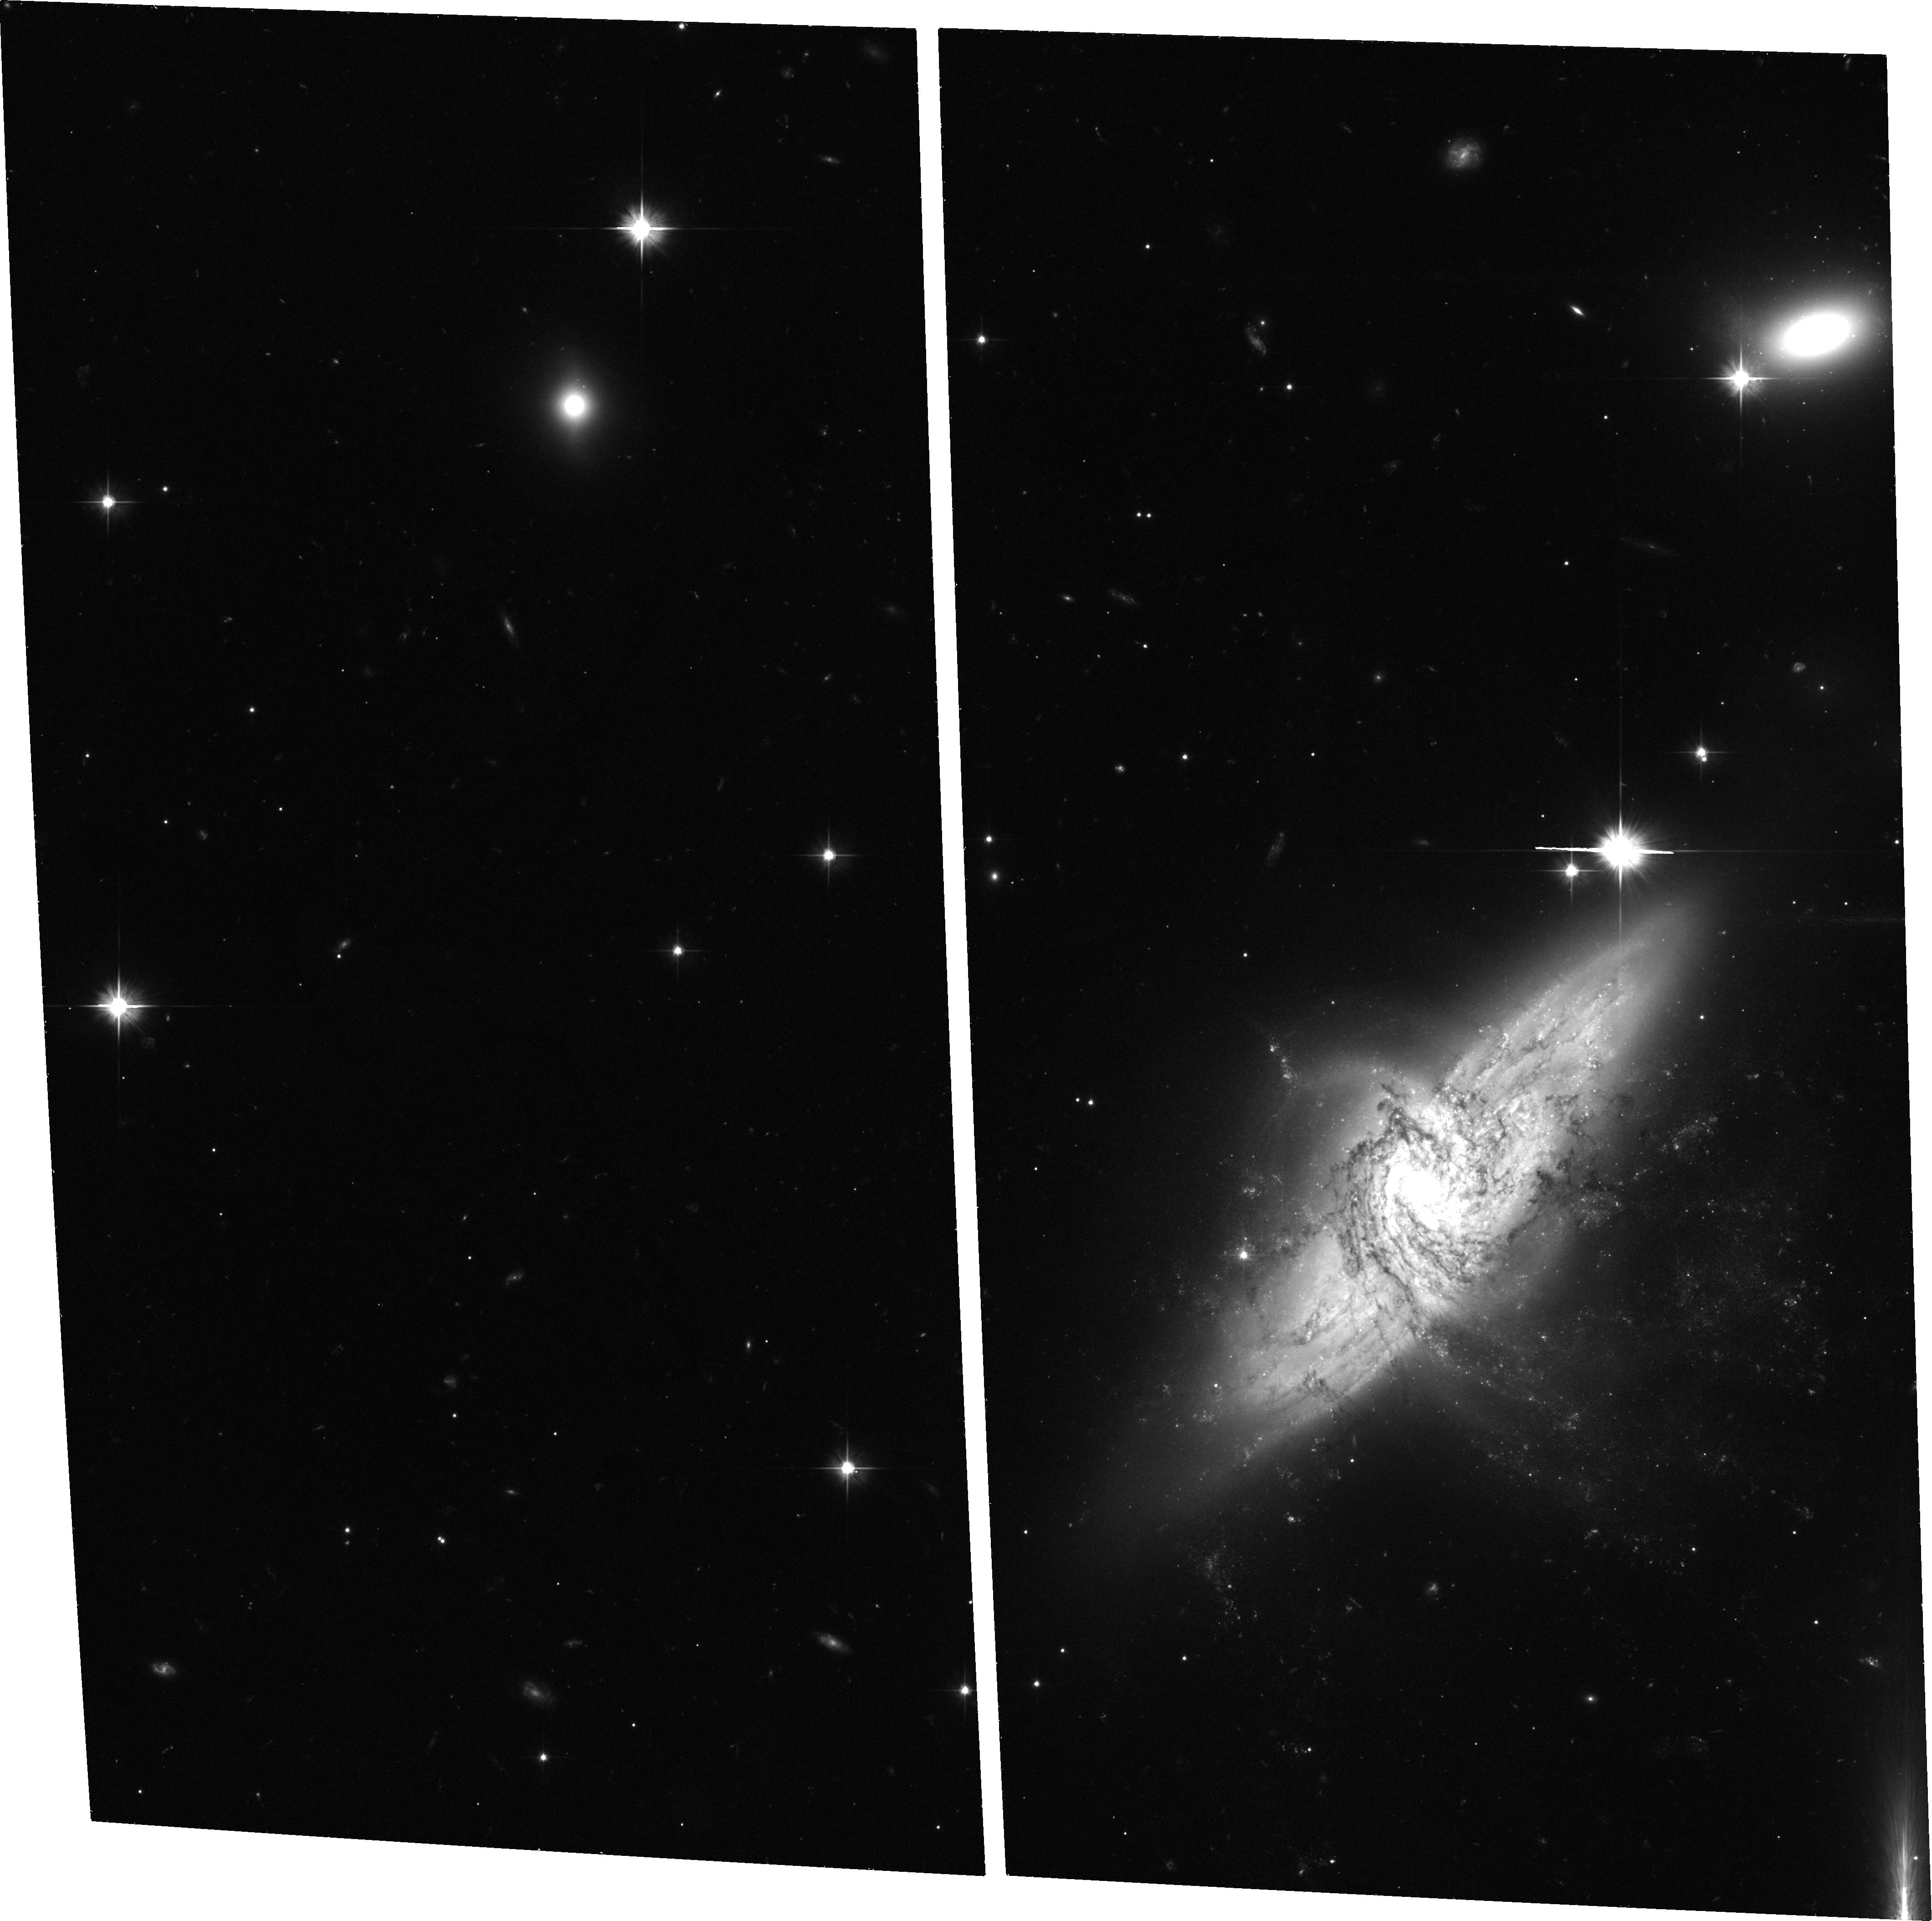
Target: NGC3314-UP
Instrument: ACS/WFC
Filter: F606W
Exposure: 36 min
Observation ID: hst_9445_13_acs_wfc_f606w_j6m913

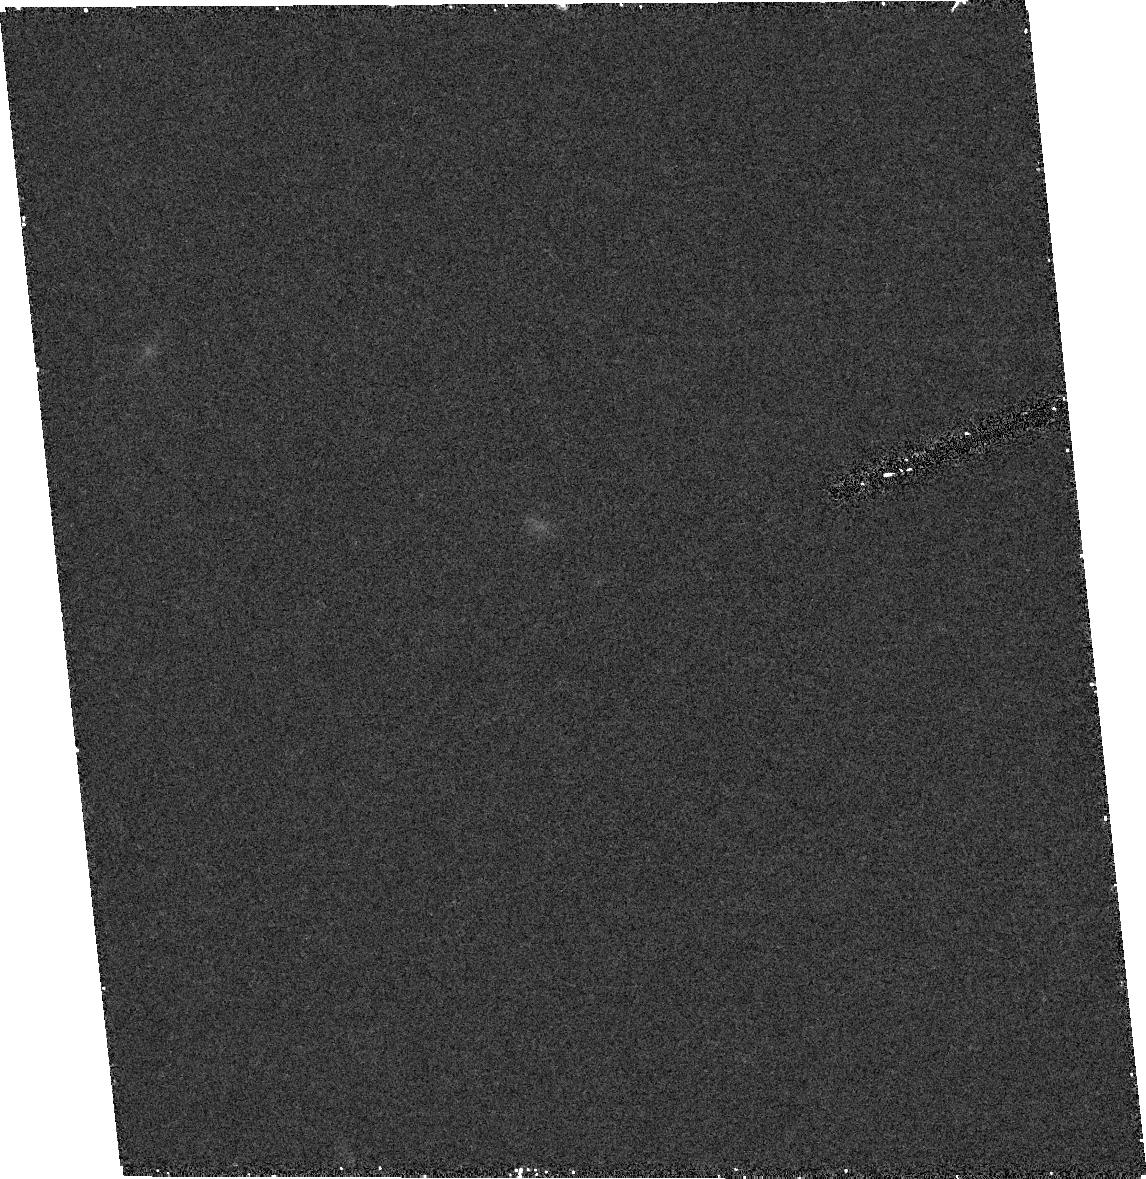
Target: field at RA 159.303°, Dec -27.678°
Instrument: ACS/HRC
Filter: F850LP
Exposure: 28 min
Observation ID: hst_9445_12_acs_hrc_f850lp_j6m912

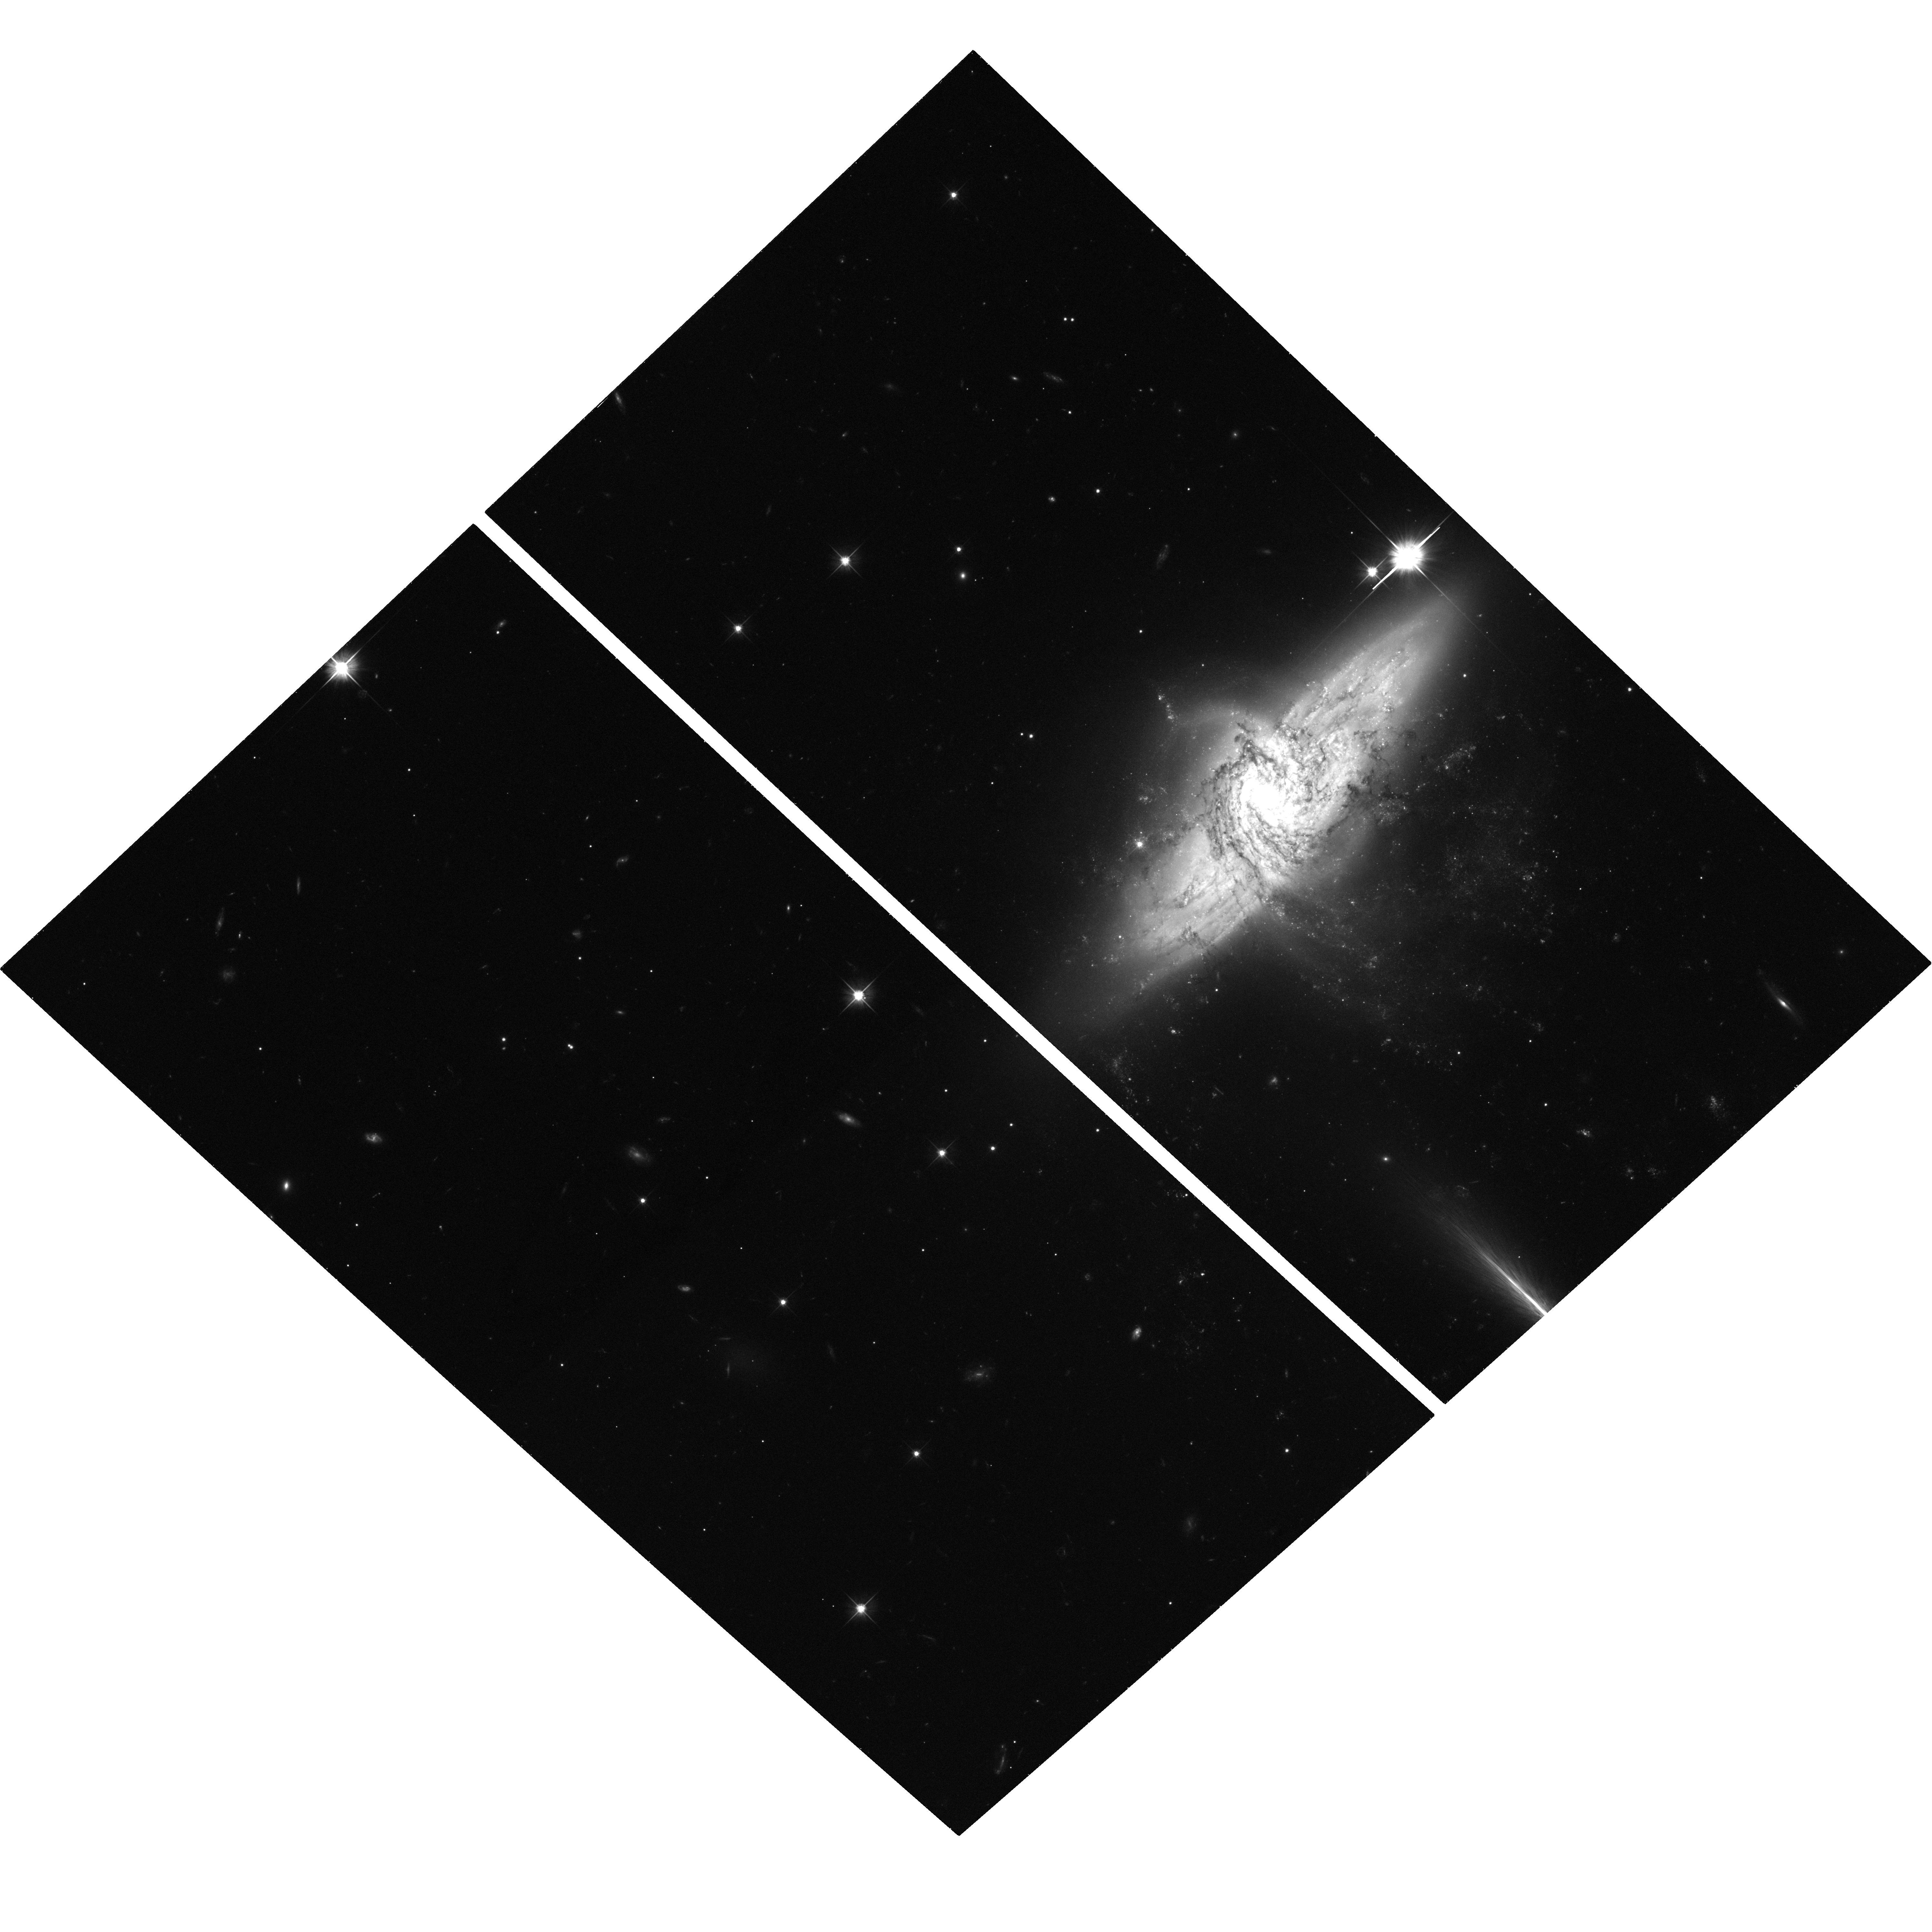
Target: NGC3314-UPLEFT
Instrument: ACS/WFC
Filter: F606W
Exposure: 36 min
Observation ID: hst_9445_03_acs_wfc_f606w_j6m903

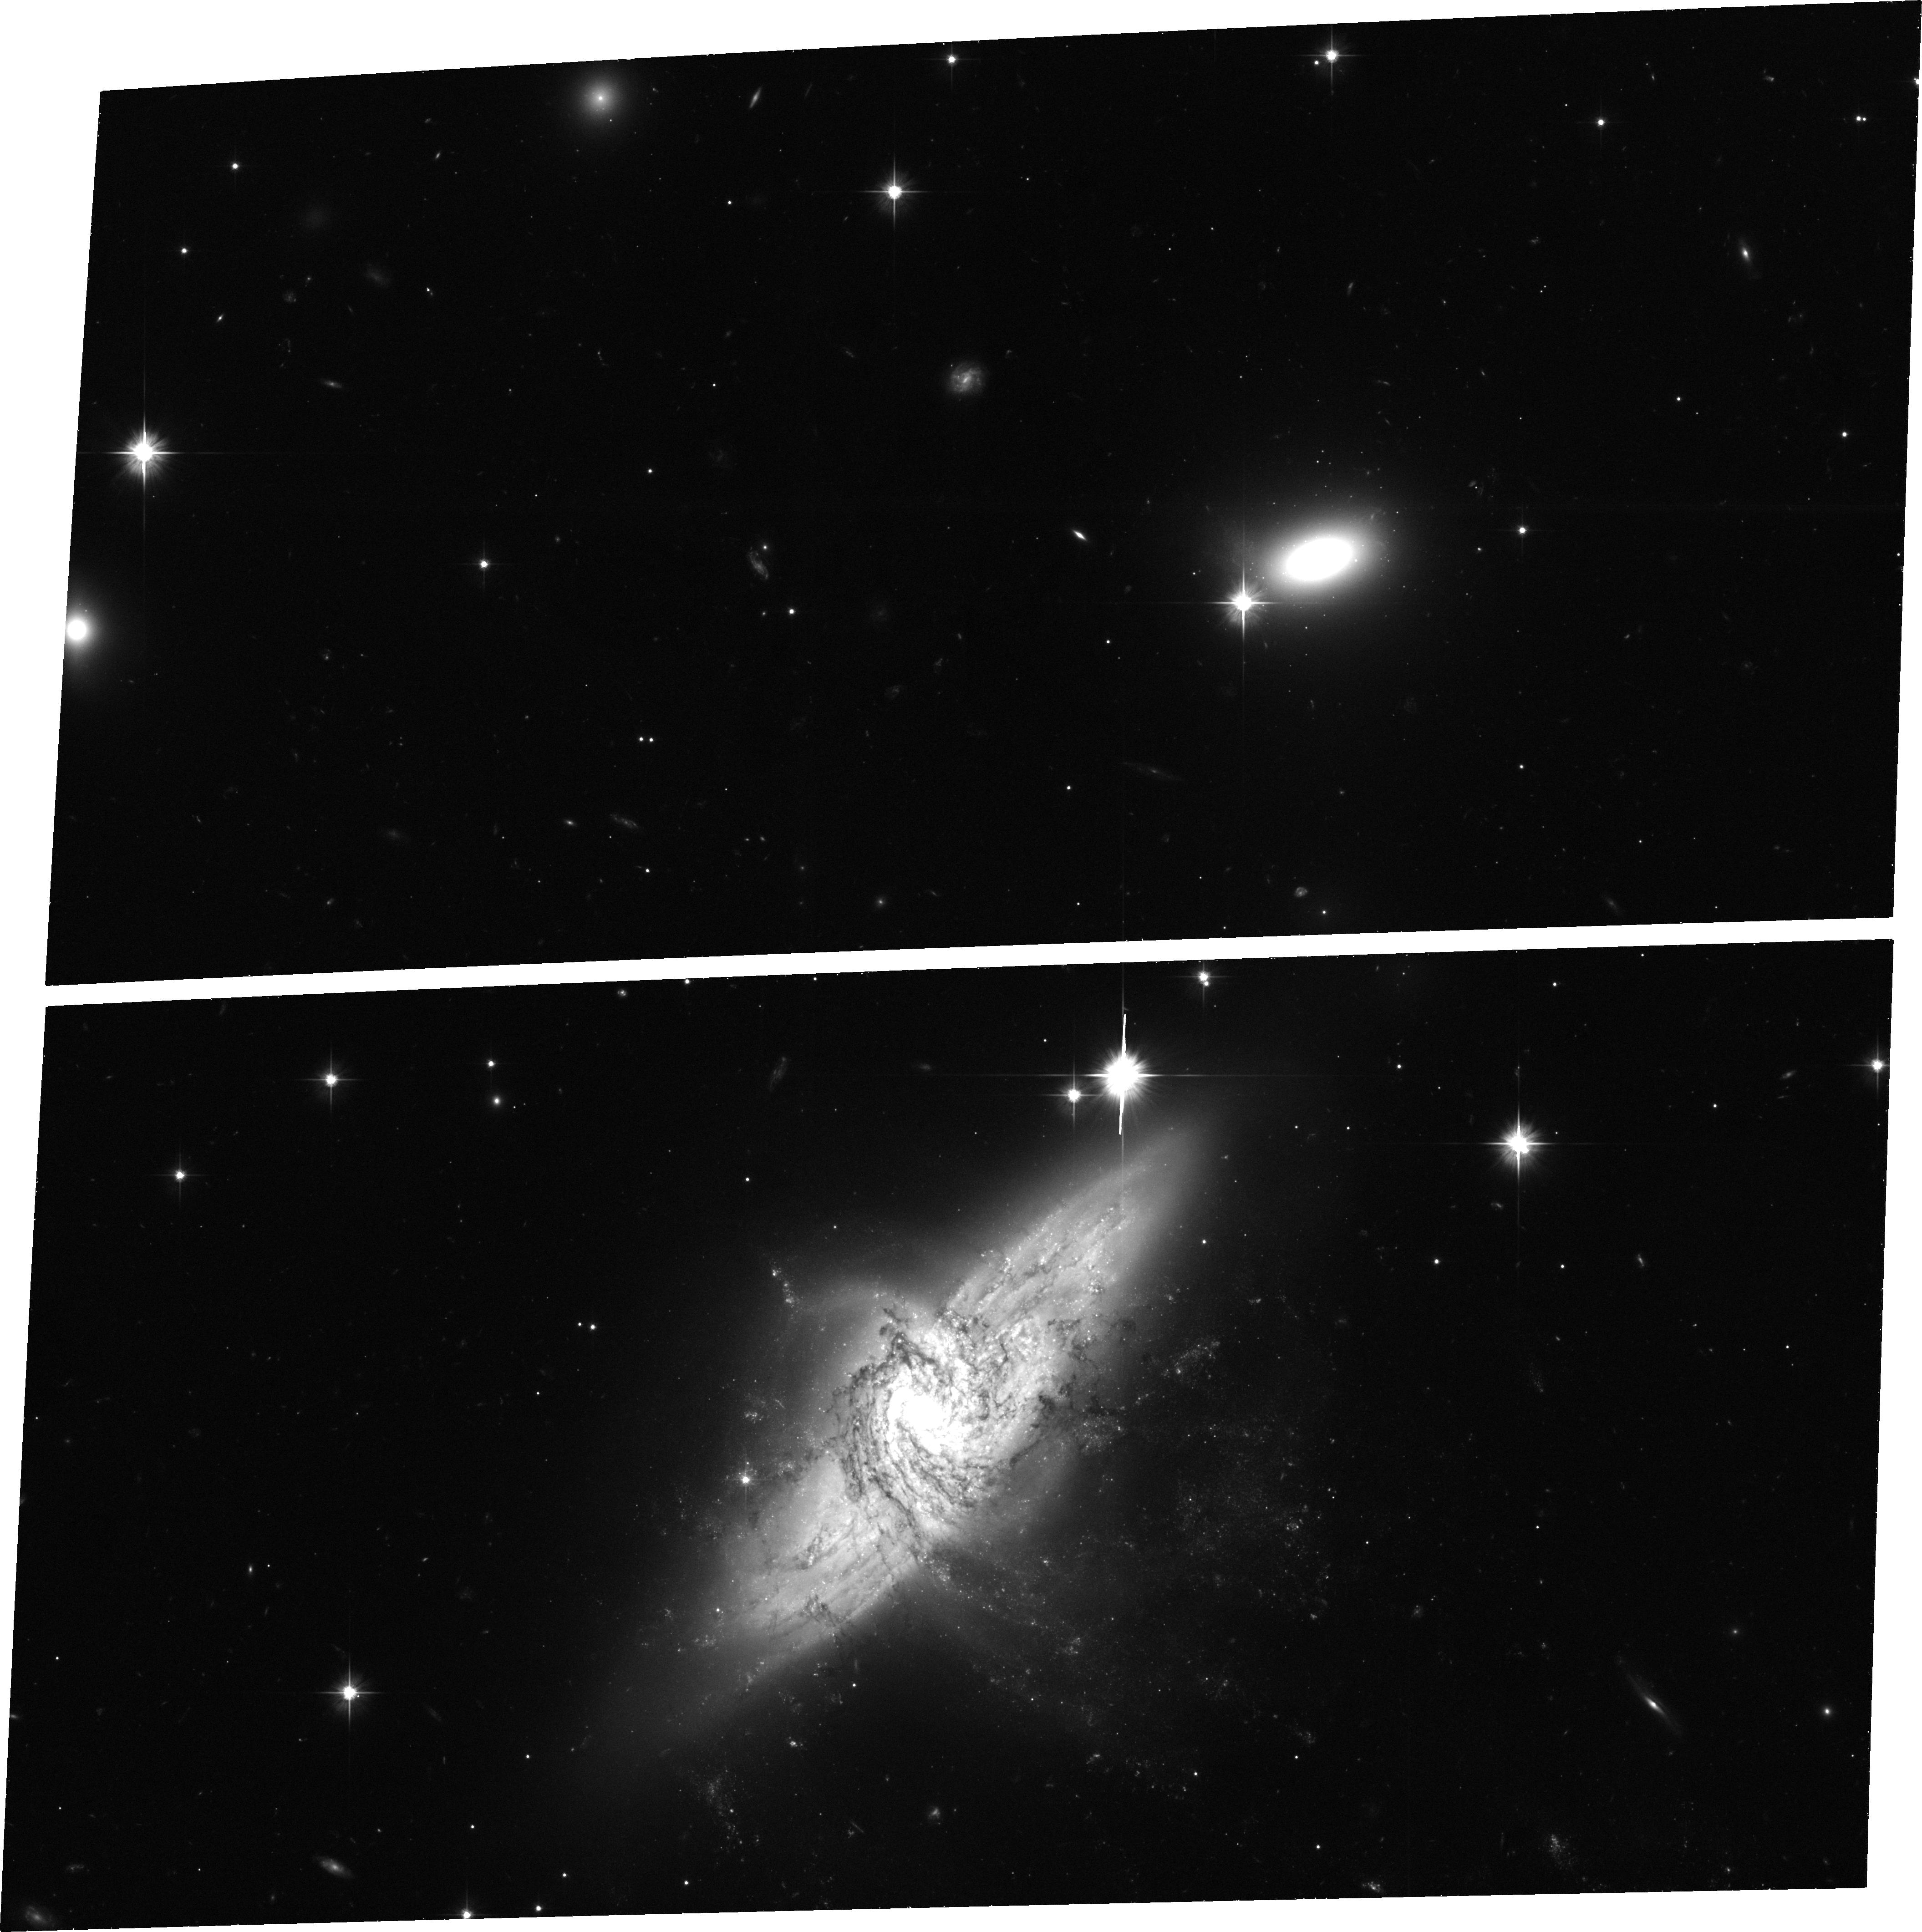
Target: NGC3314
Instrument: ACS/WFC
Filter: F606W
Exposure: 36 min
Observation ID: hst_9445_06_acs_wfc_f606w_j6m906

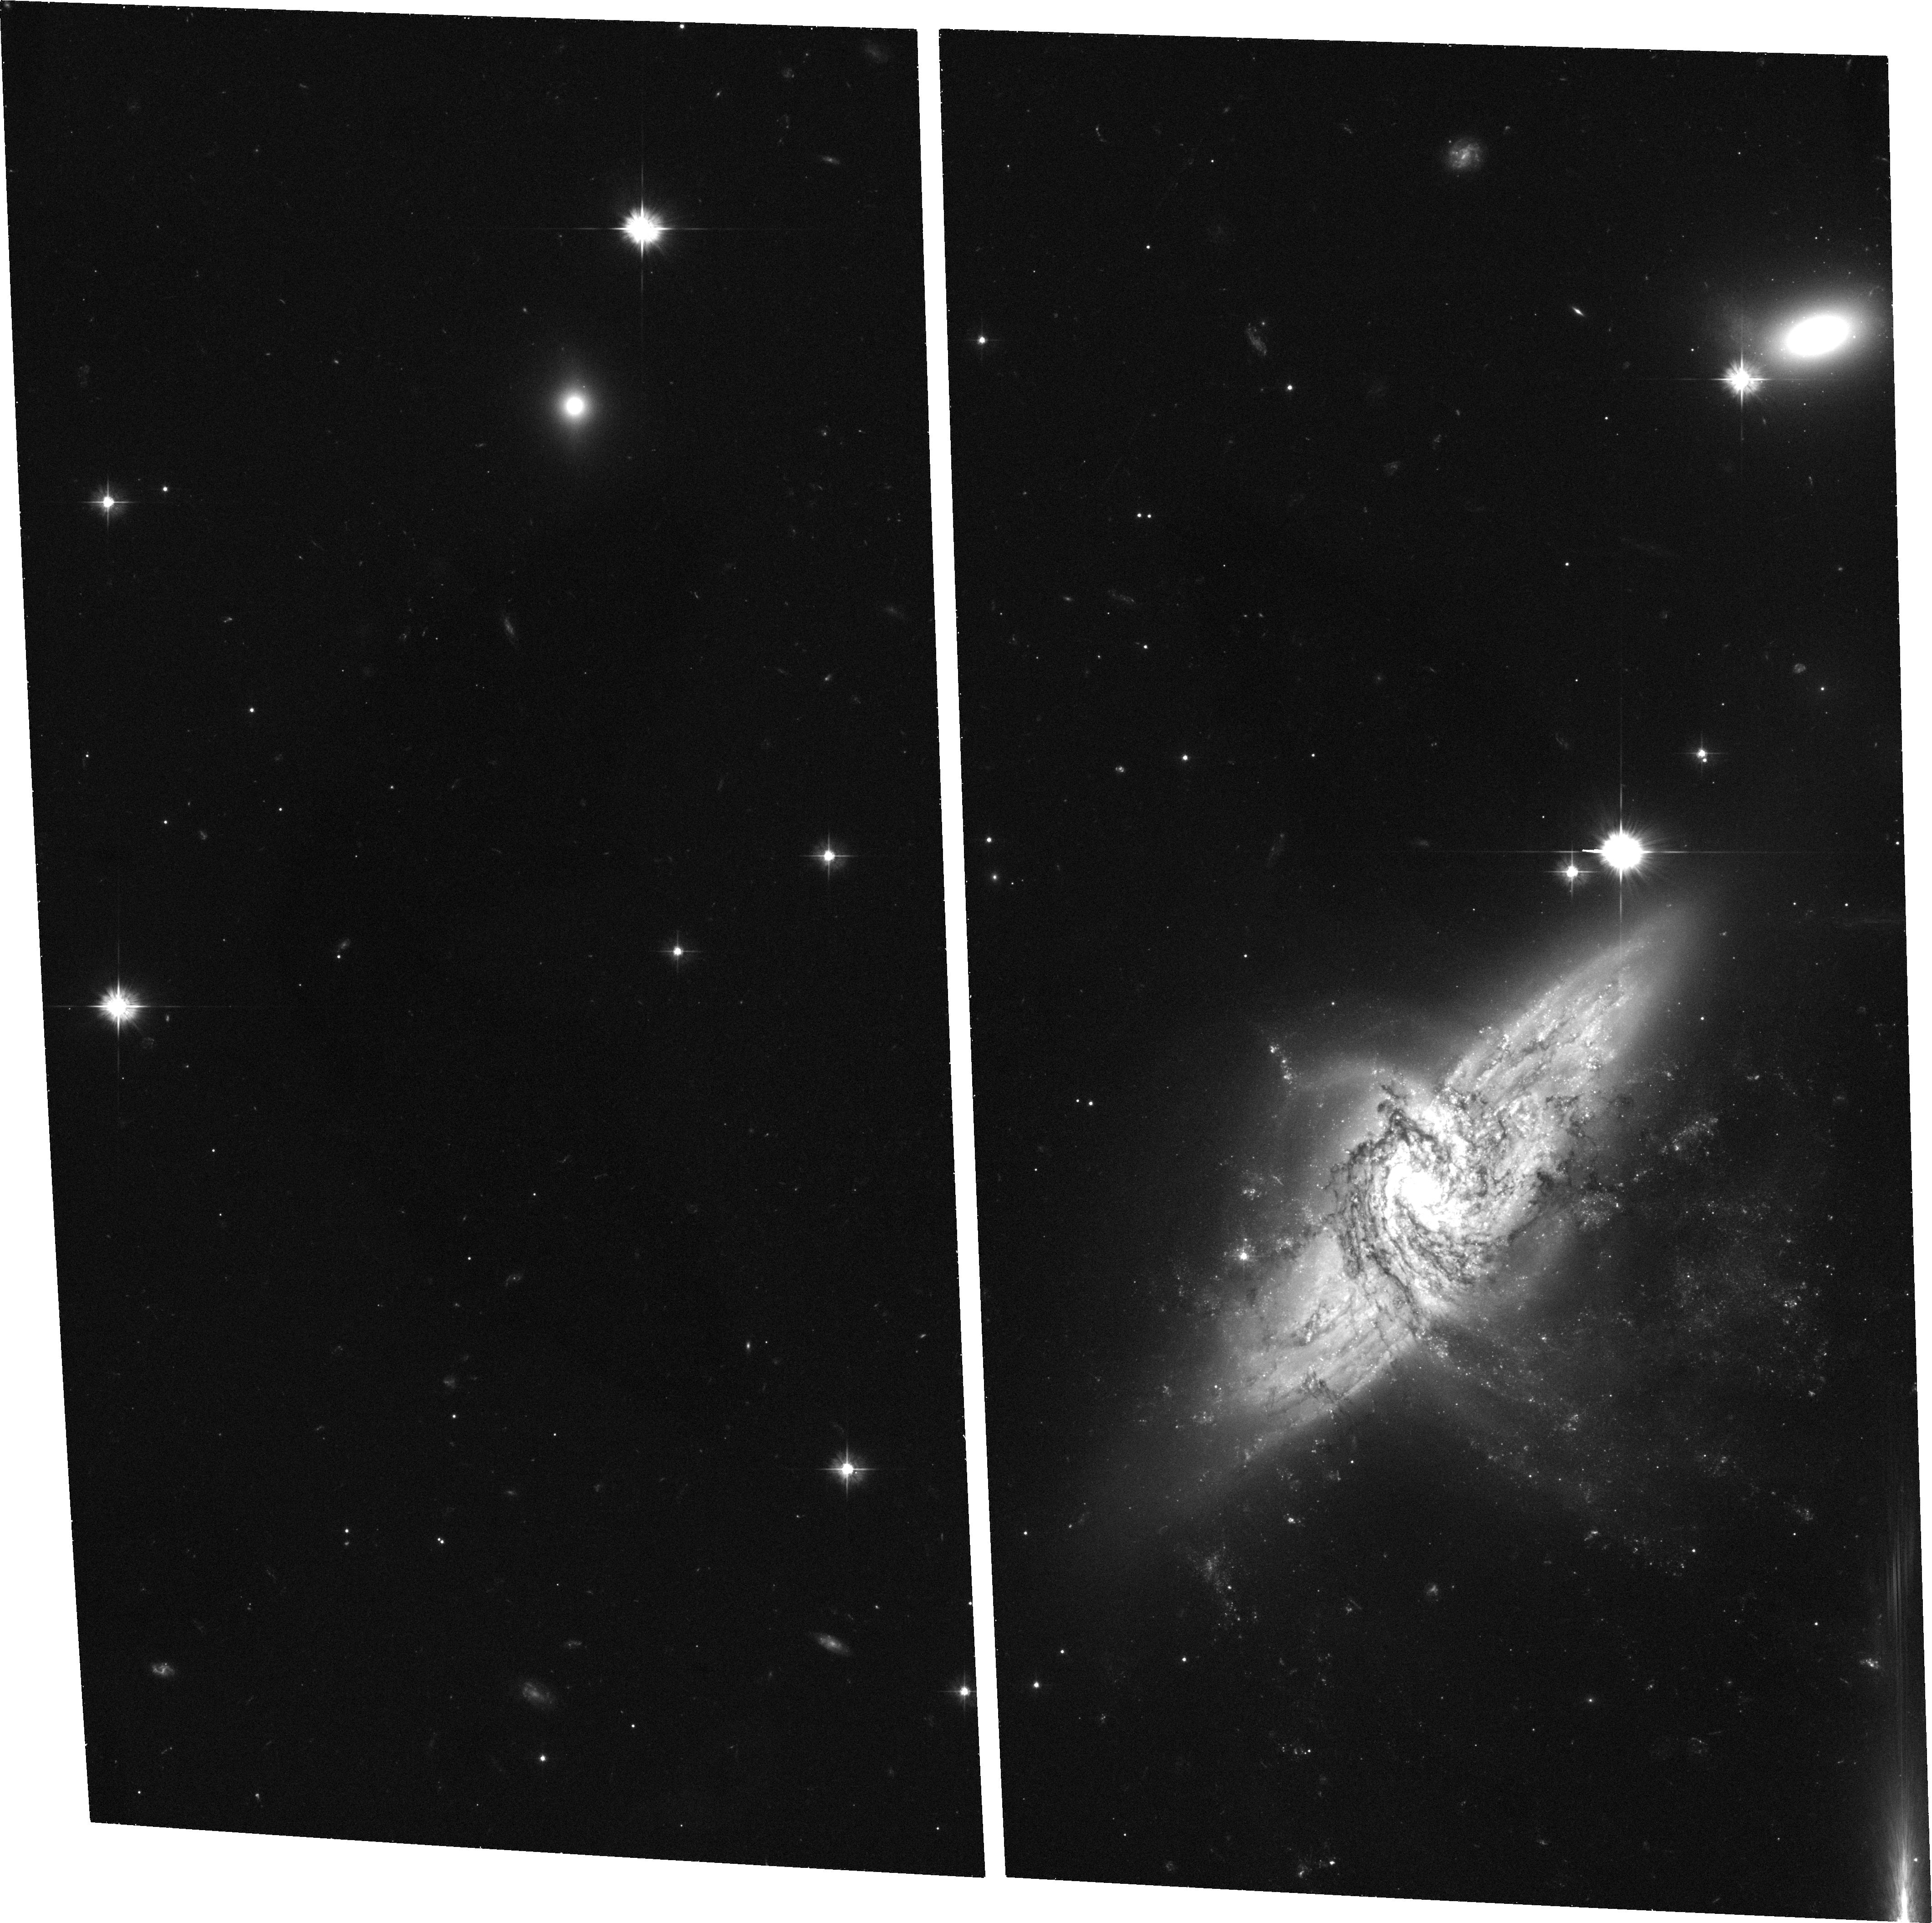
Target: NGC3314-UP
Instrument: ACS/WFC
Filter: F475W
Exposure: 35 min
Observation ID: hst_9445_12_acs_wfc_f475w_j6m912

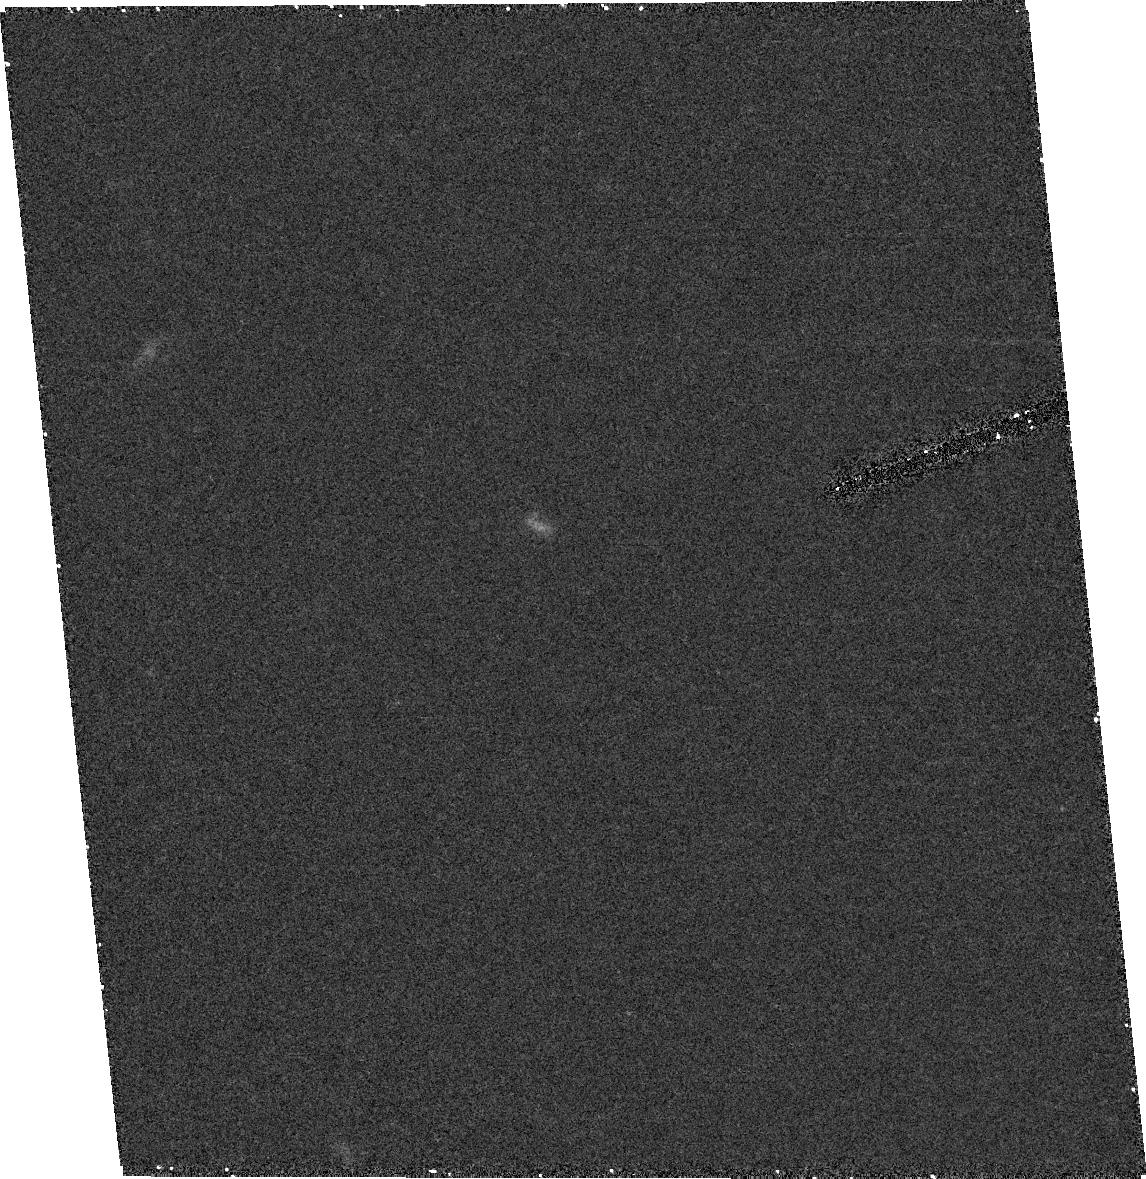
Target: field at RA 159.303°, Dec -27.678°
Instrument: ACS/HRC
Filter: F555W
Exposure: 29 min
Observation ID: hst_9445_13_acs_hrc_f555w_j6m913

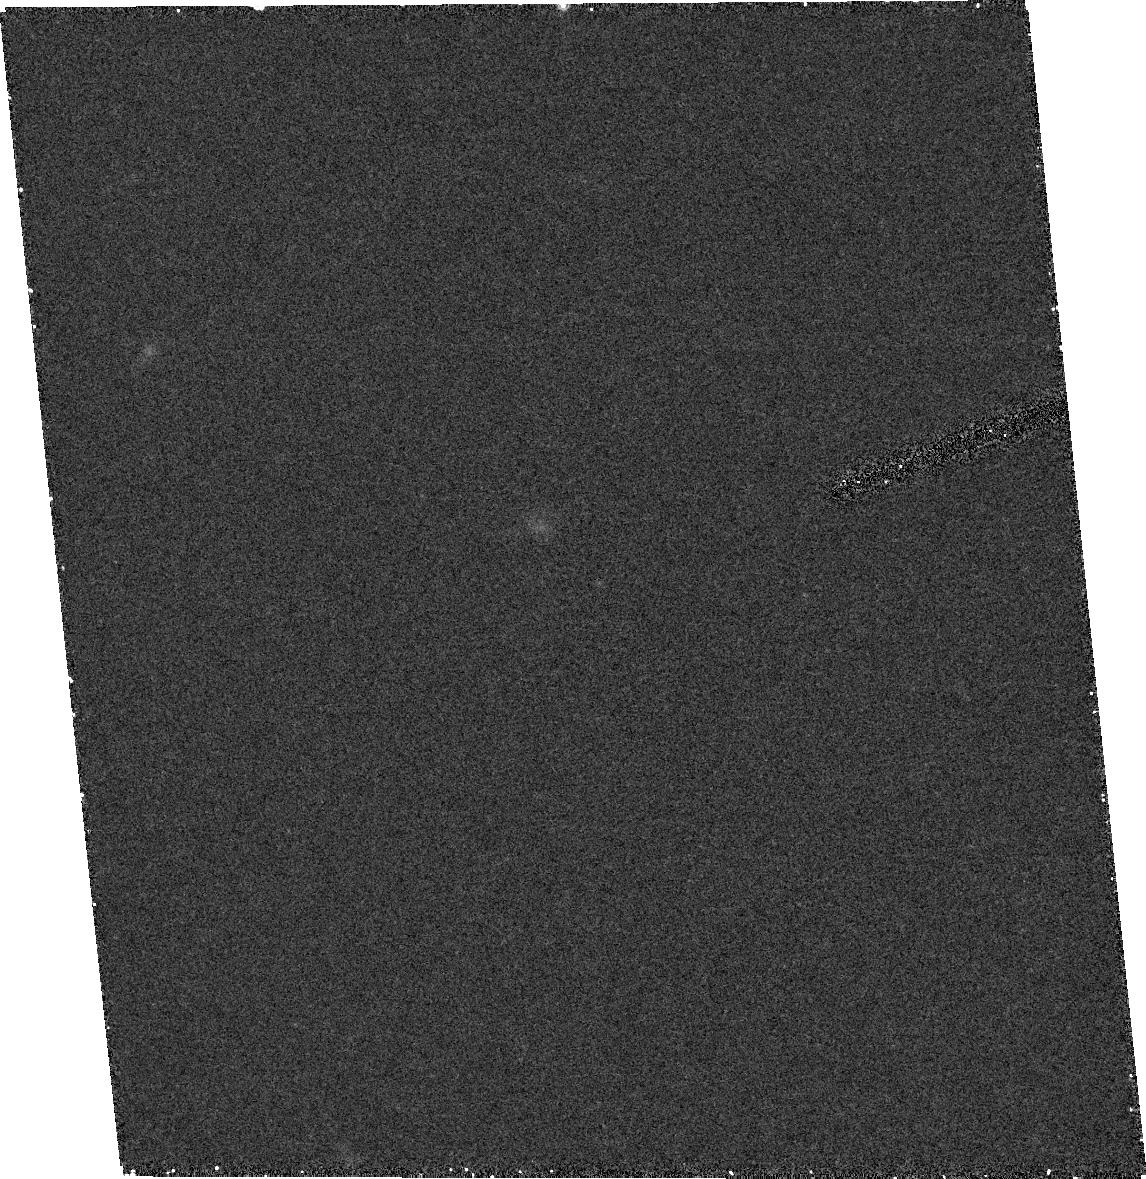
Target: field at RA 159.303°, Dec -27.678°
Instrument: ACS/HRC
Filter: F850LP
Exposure: 28 min
Observation ID: hst_9445_13_acs_hrc_f850lp_j6m913

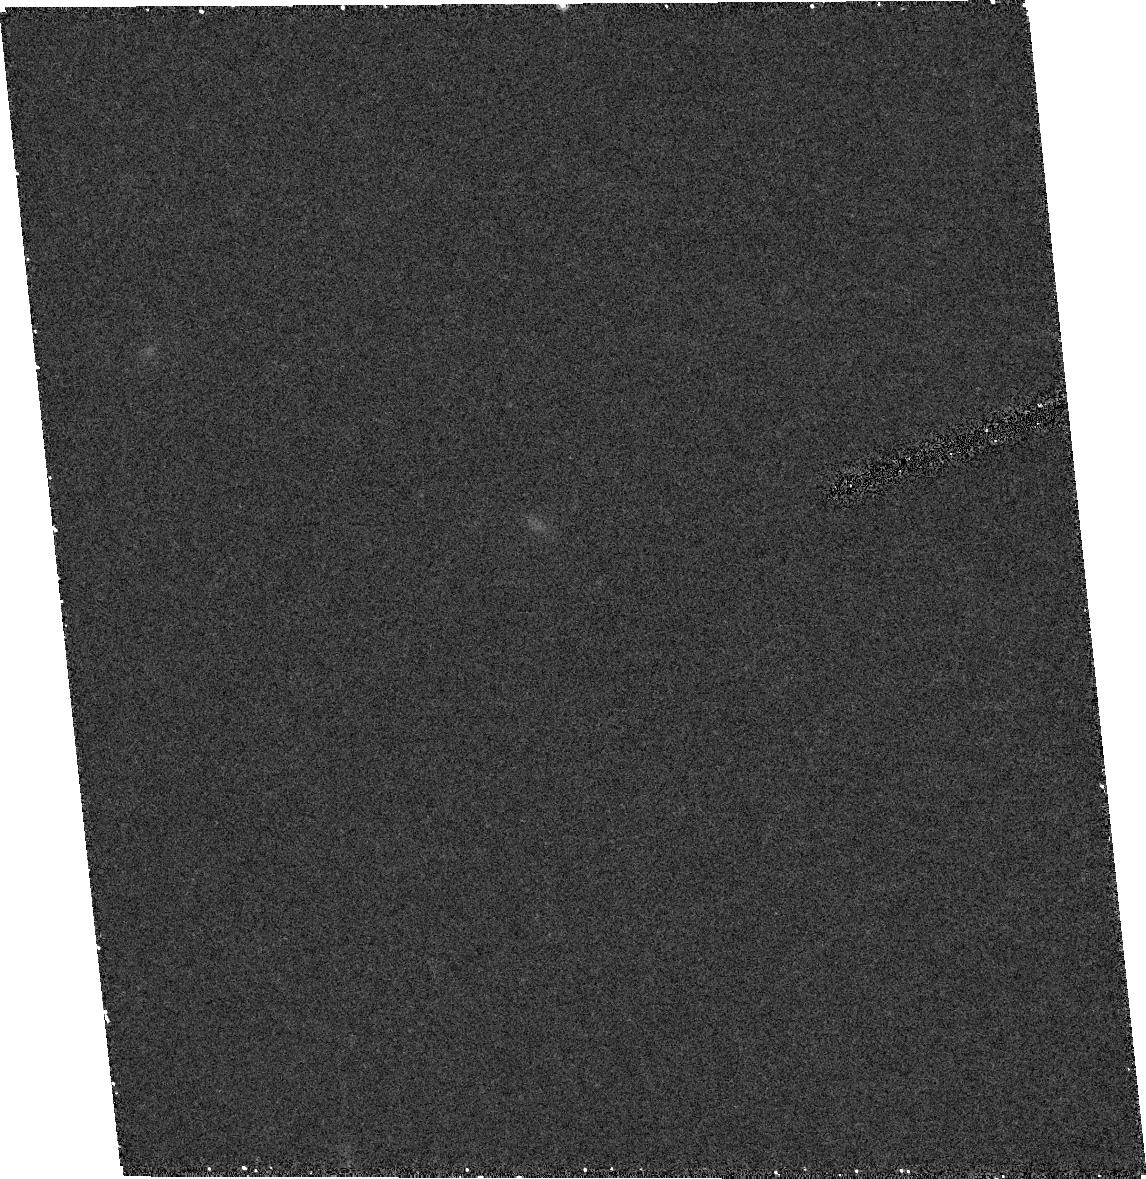
Target: field at RA 159.303°, Dec -27.678°
Instrument: ACS/HRC
Filter: F850LP
Exposure: 28 min
Observation ID: hst_9445_11_acs_hrc_f850lp_j6m911

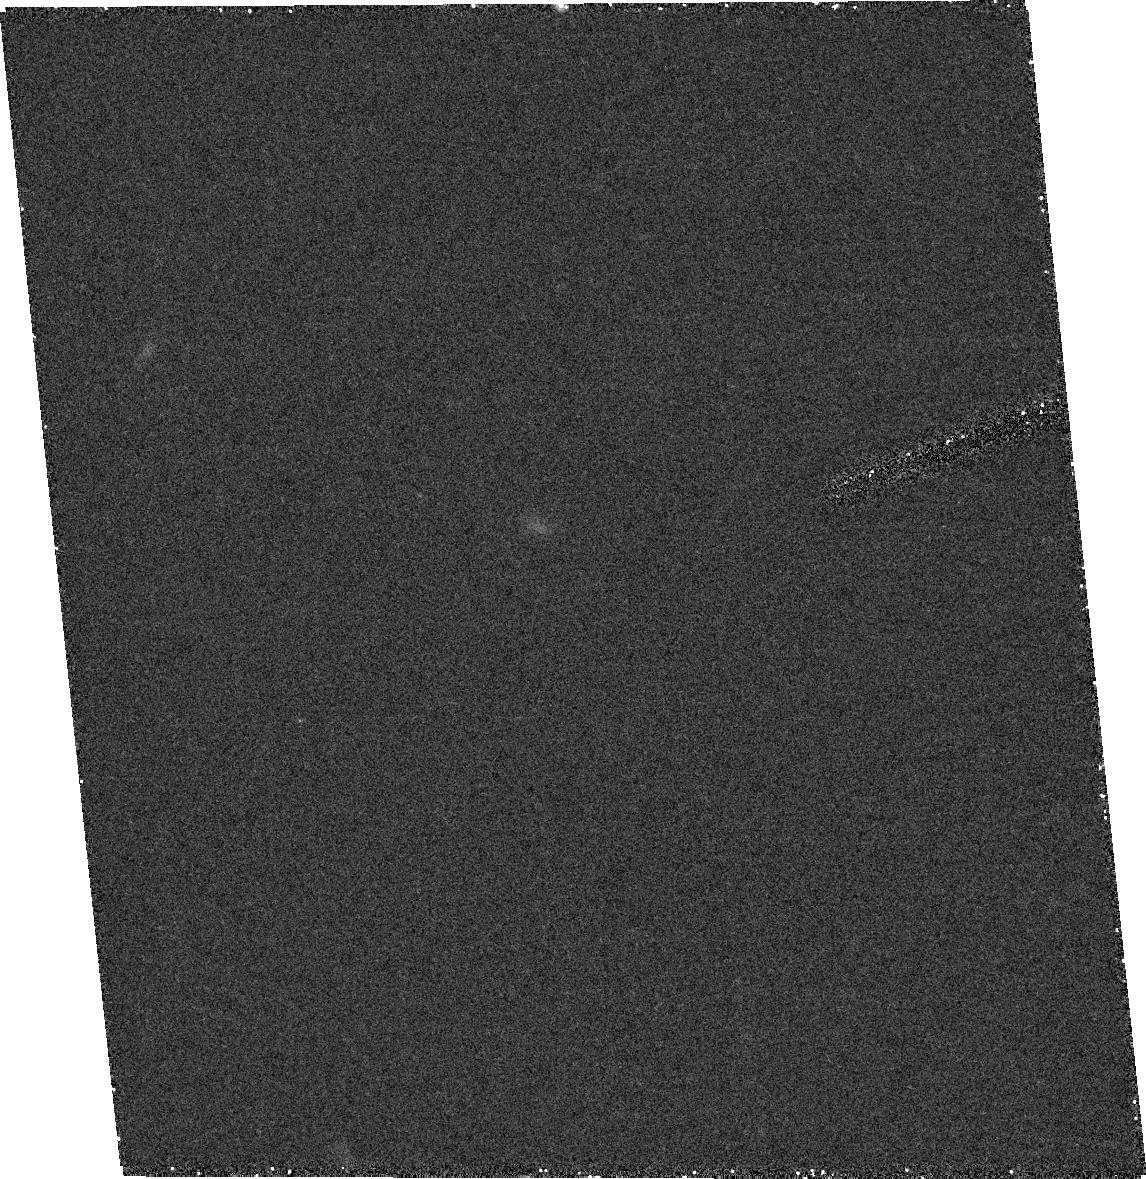
Target: field at RA 159.303°, Dec -27.678°
Instrument: ACS/HRC
Filter: F850LP
Exposure: 28 min
Observation ID: hst_9445_09_acs_hrc_f850lp_j6m909

Gravitational Microlensing in the NGC 3314A-B Galaxy Pair (PI: Bennett, David P.)

Determining the composition of the dark matter that dominates the masses of galaxies is an important unsolved problem, and the results of the MACHO Collaboration suggest that some of Milky Way's dark matter may be in the form of very old white dwarfs. However, some have argued that the excess of microlensing events seen by MACHO are due to a larger than expected microlensing rate for lens stars in the LMC itself or its tidal debris. We propose to address this question by detecting microlensing events in the line-of-sight galaxy pair NGC 3314 A & B. The large line-of-sight distance between these galaxies gives an optical depth that is 3-4 orders of magnitude larger than if the source stars and lenses were in the same galaxy, and the fact that the background galaxy is a spiral ensures that there will be a sufficient number of bright, non-variable source stars. Our proposed observations should have the sensitivity to detect microlensing by both ordinary stars and dark matter in NGC 3314A (the foreground galaxy). If there are dark matter microlensing events to be found, they can be clearly distinguished from stellar microlensing events because they will occur outside the visible disk of NGC 3314A. If baryonic dark matter is detected in NGC 3314A, we will be able to map its radial density variation.